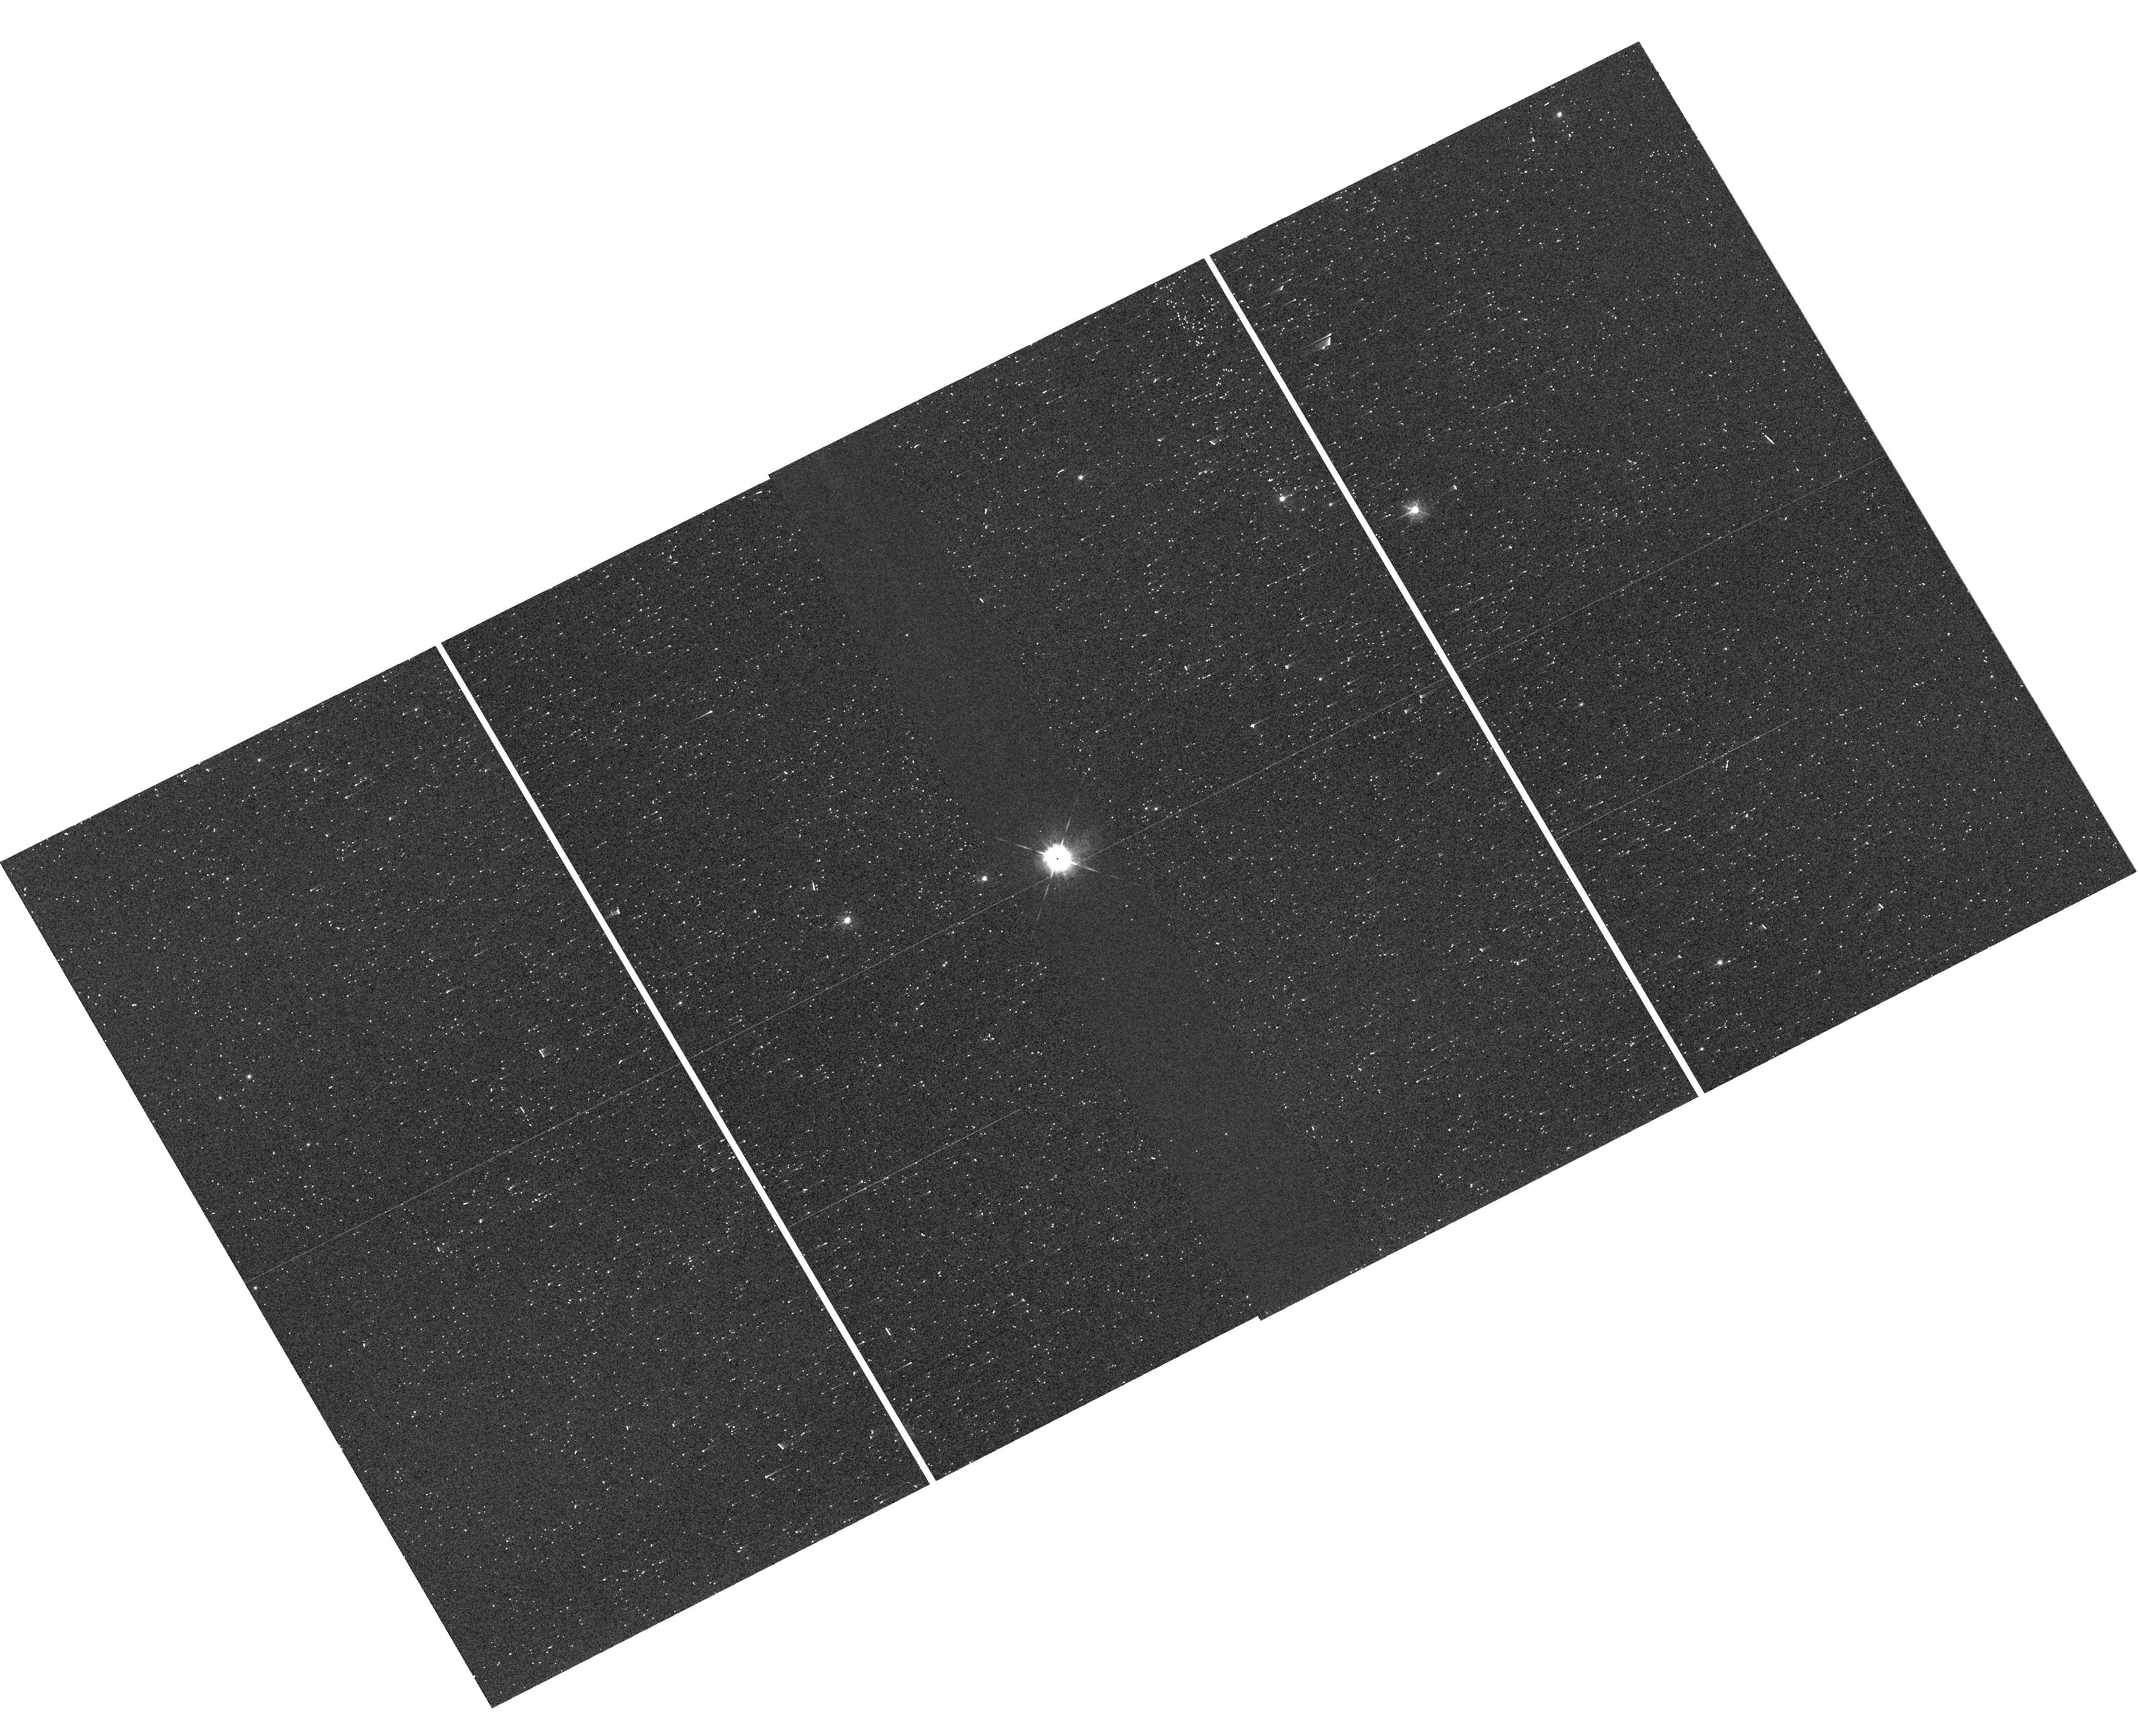
Target: V-SZ-CYG. Instrument: WFC3/UVIS. Filter: F467M. Exposure: 1 min. Observation ID: hst_14648_09_wfc3_uvis_f467m_id5d09

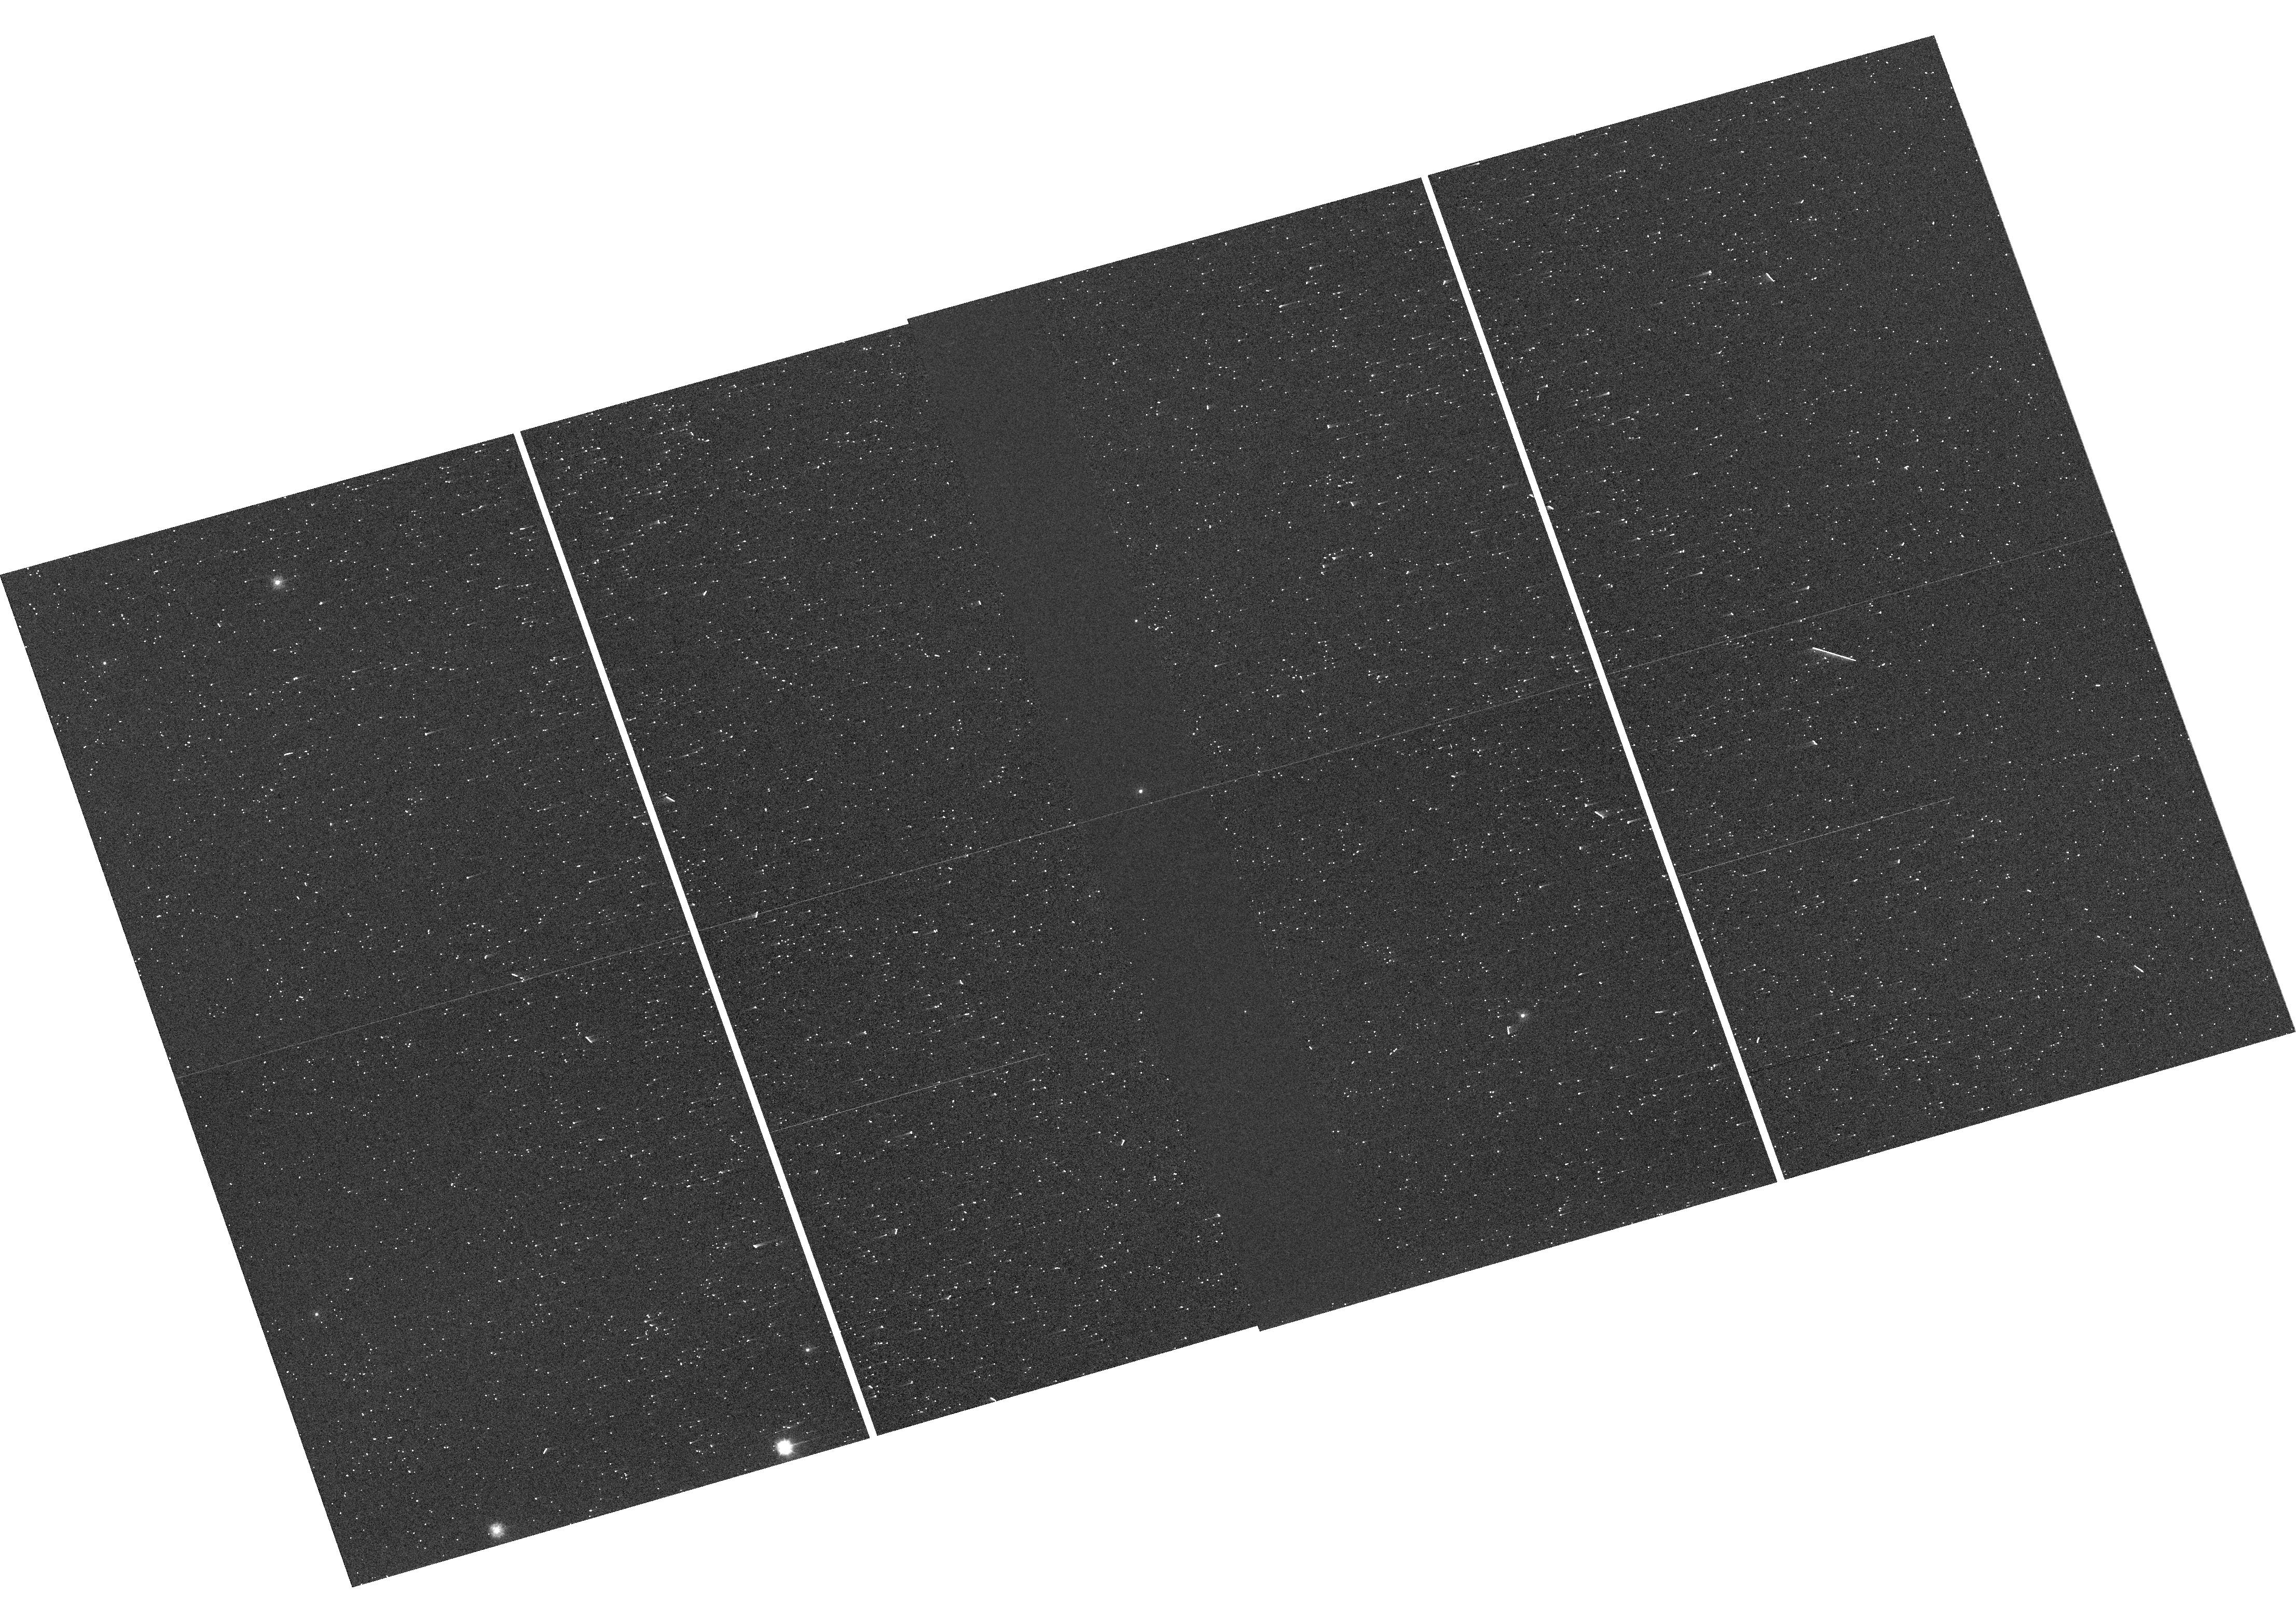
Target: V-DD-CAS. Instrument: WFC3/UVIS. Filter: F275W. Exposure: 1 min. Observation ID: hst_14648_17_wfc3_uvis_f275w_id5d17

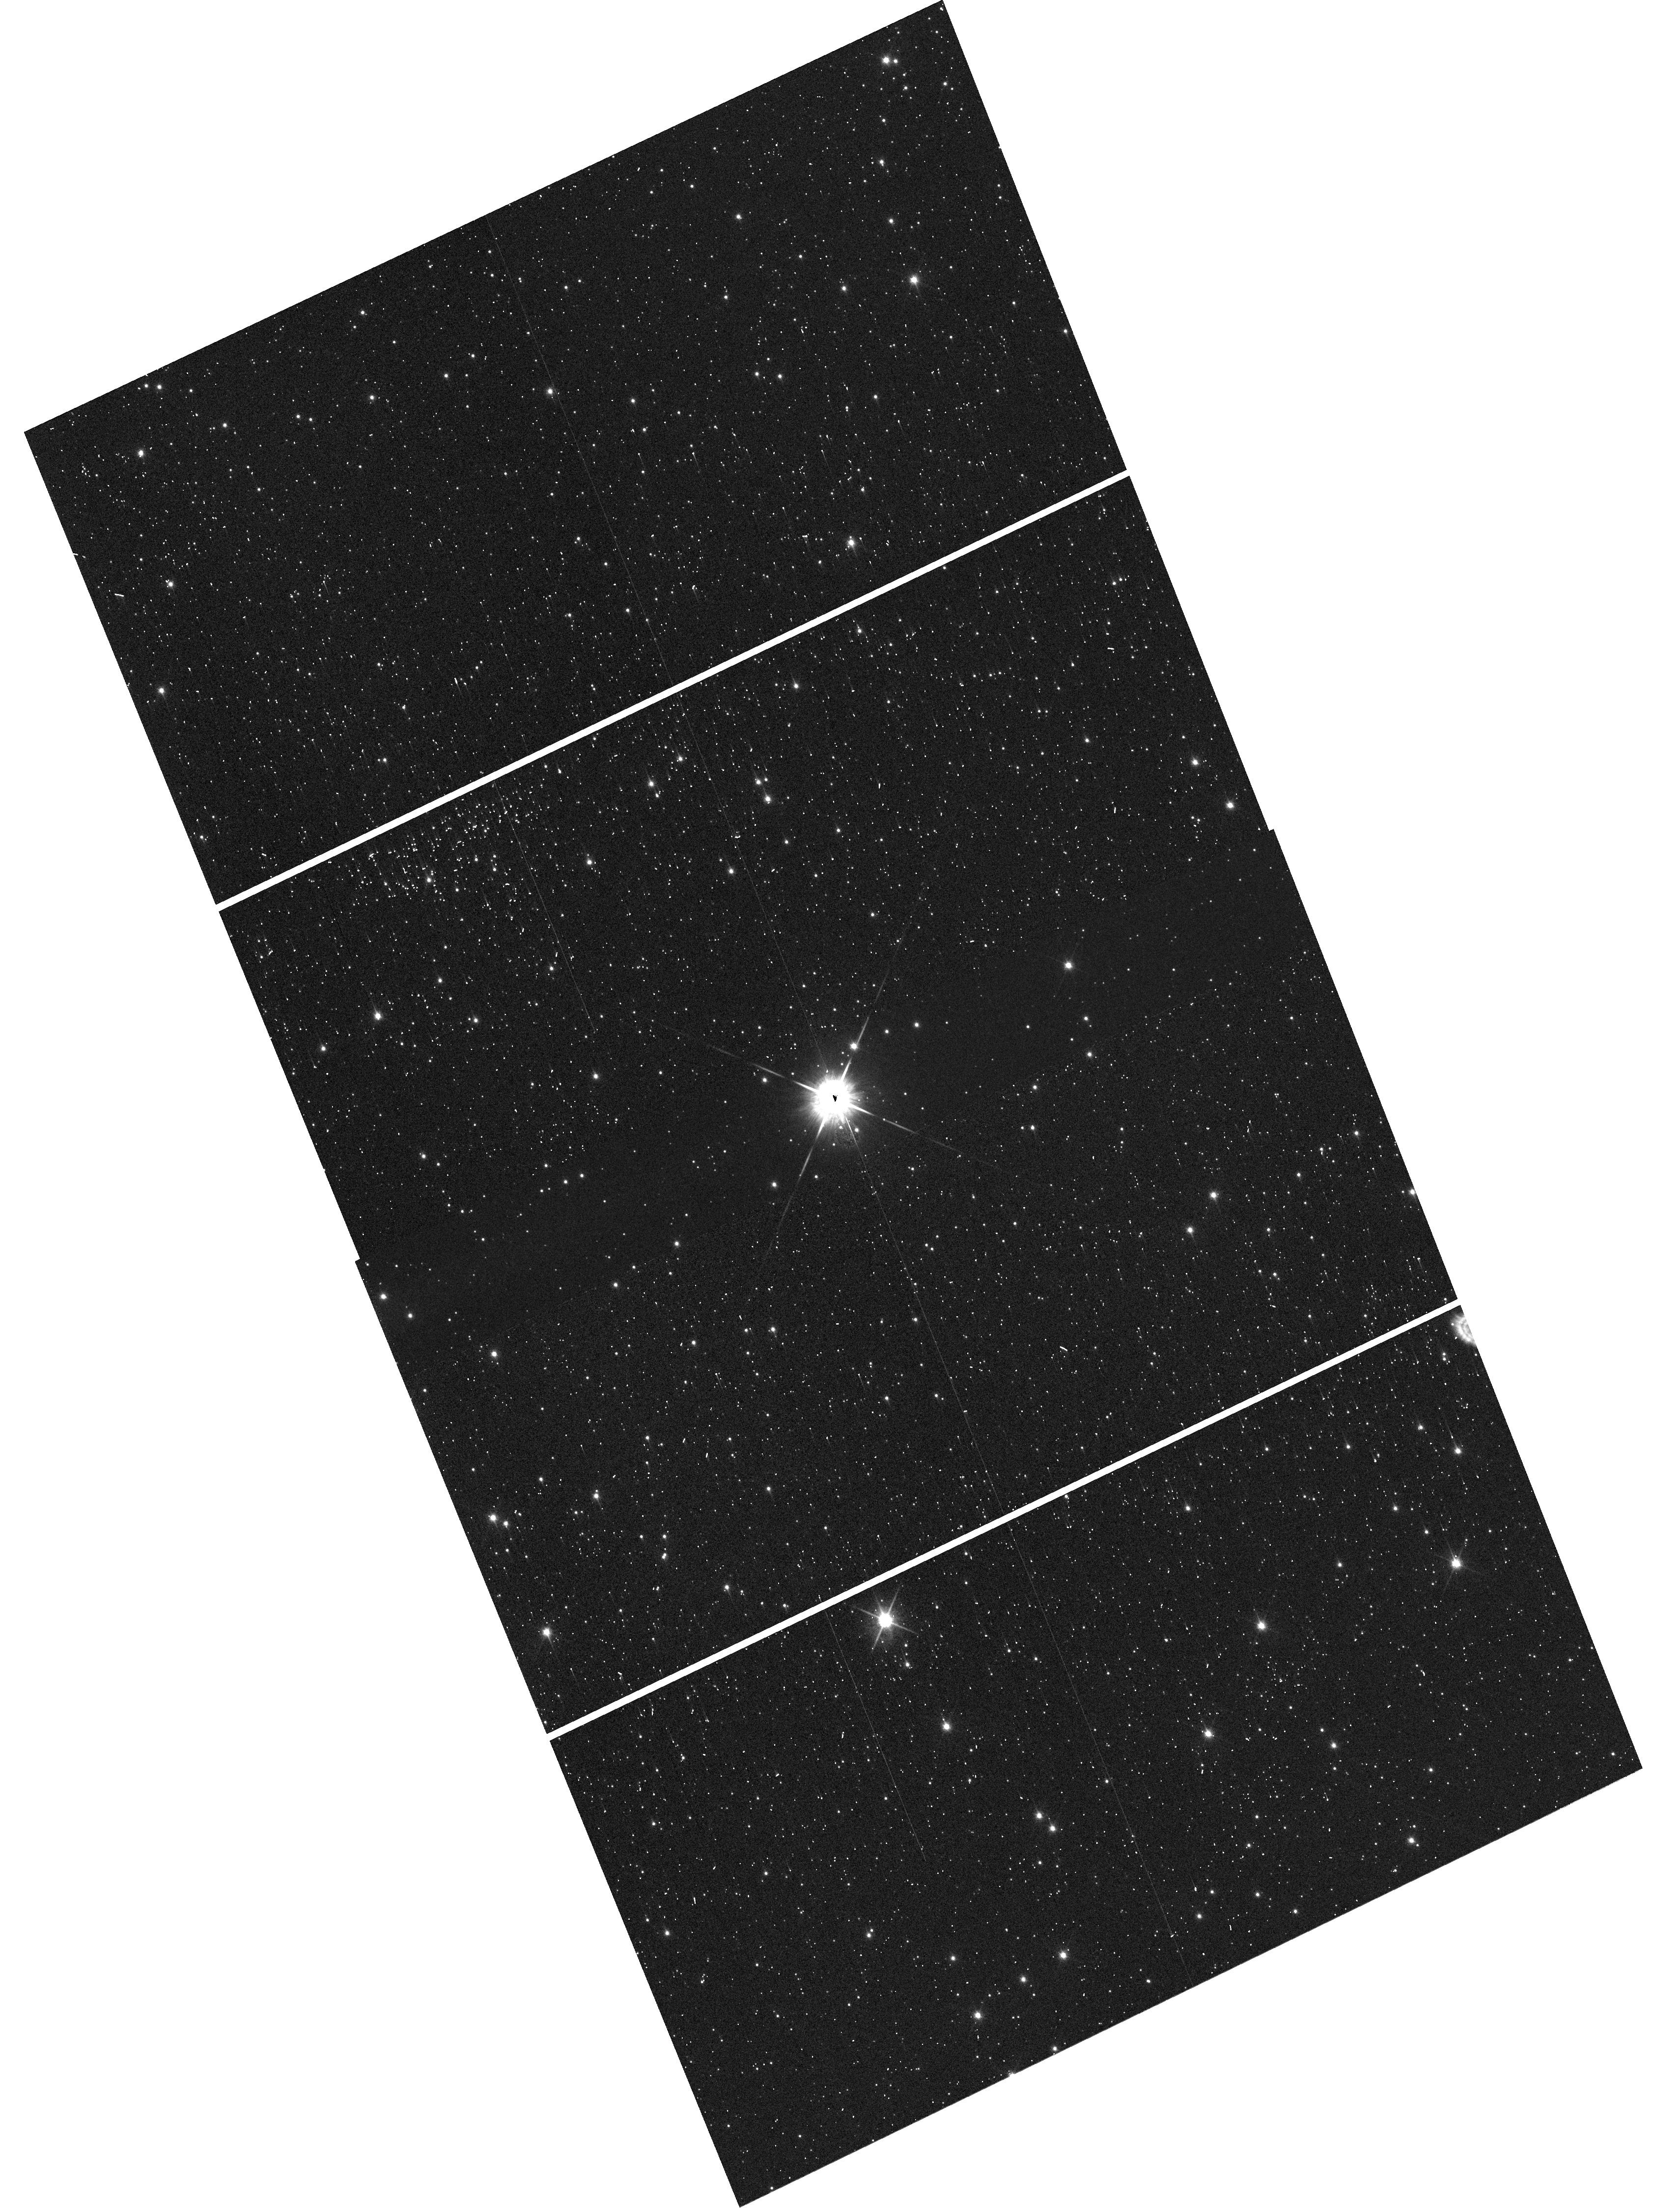
Target: V-XY-CAR. Instrument: WFC3/UVIS. Filter: F850LP. Exposure: 1 min. Observation ID: hst_14648_22_wfc3_uvis_f850lp_id5d22

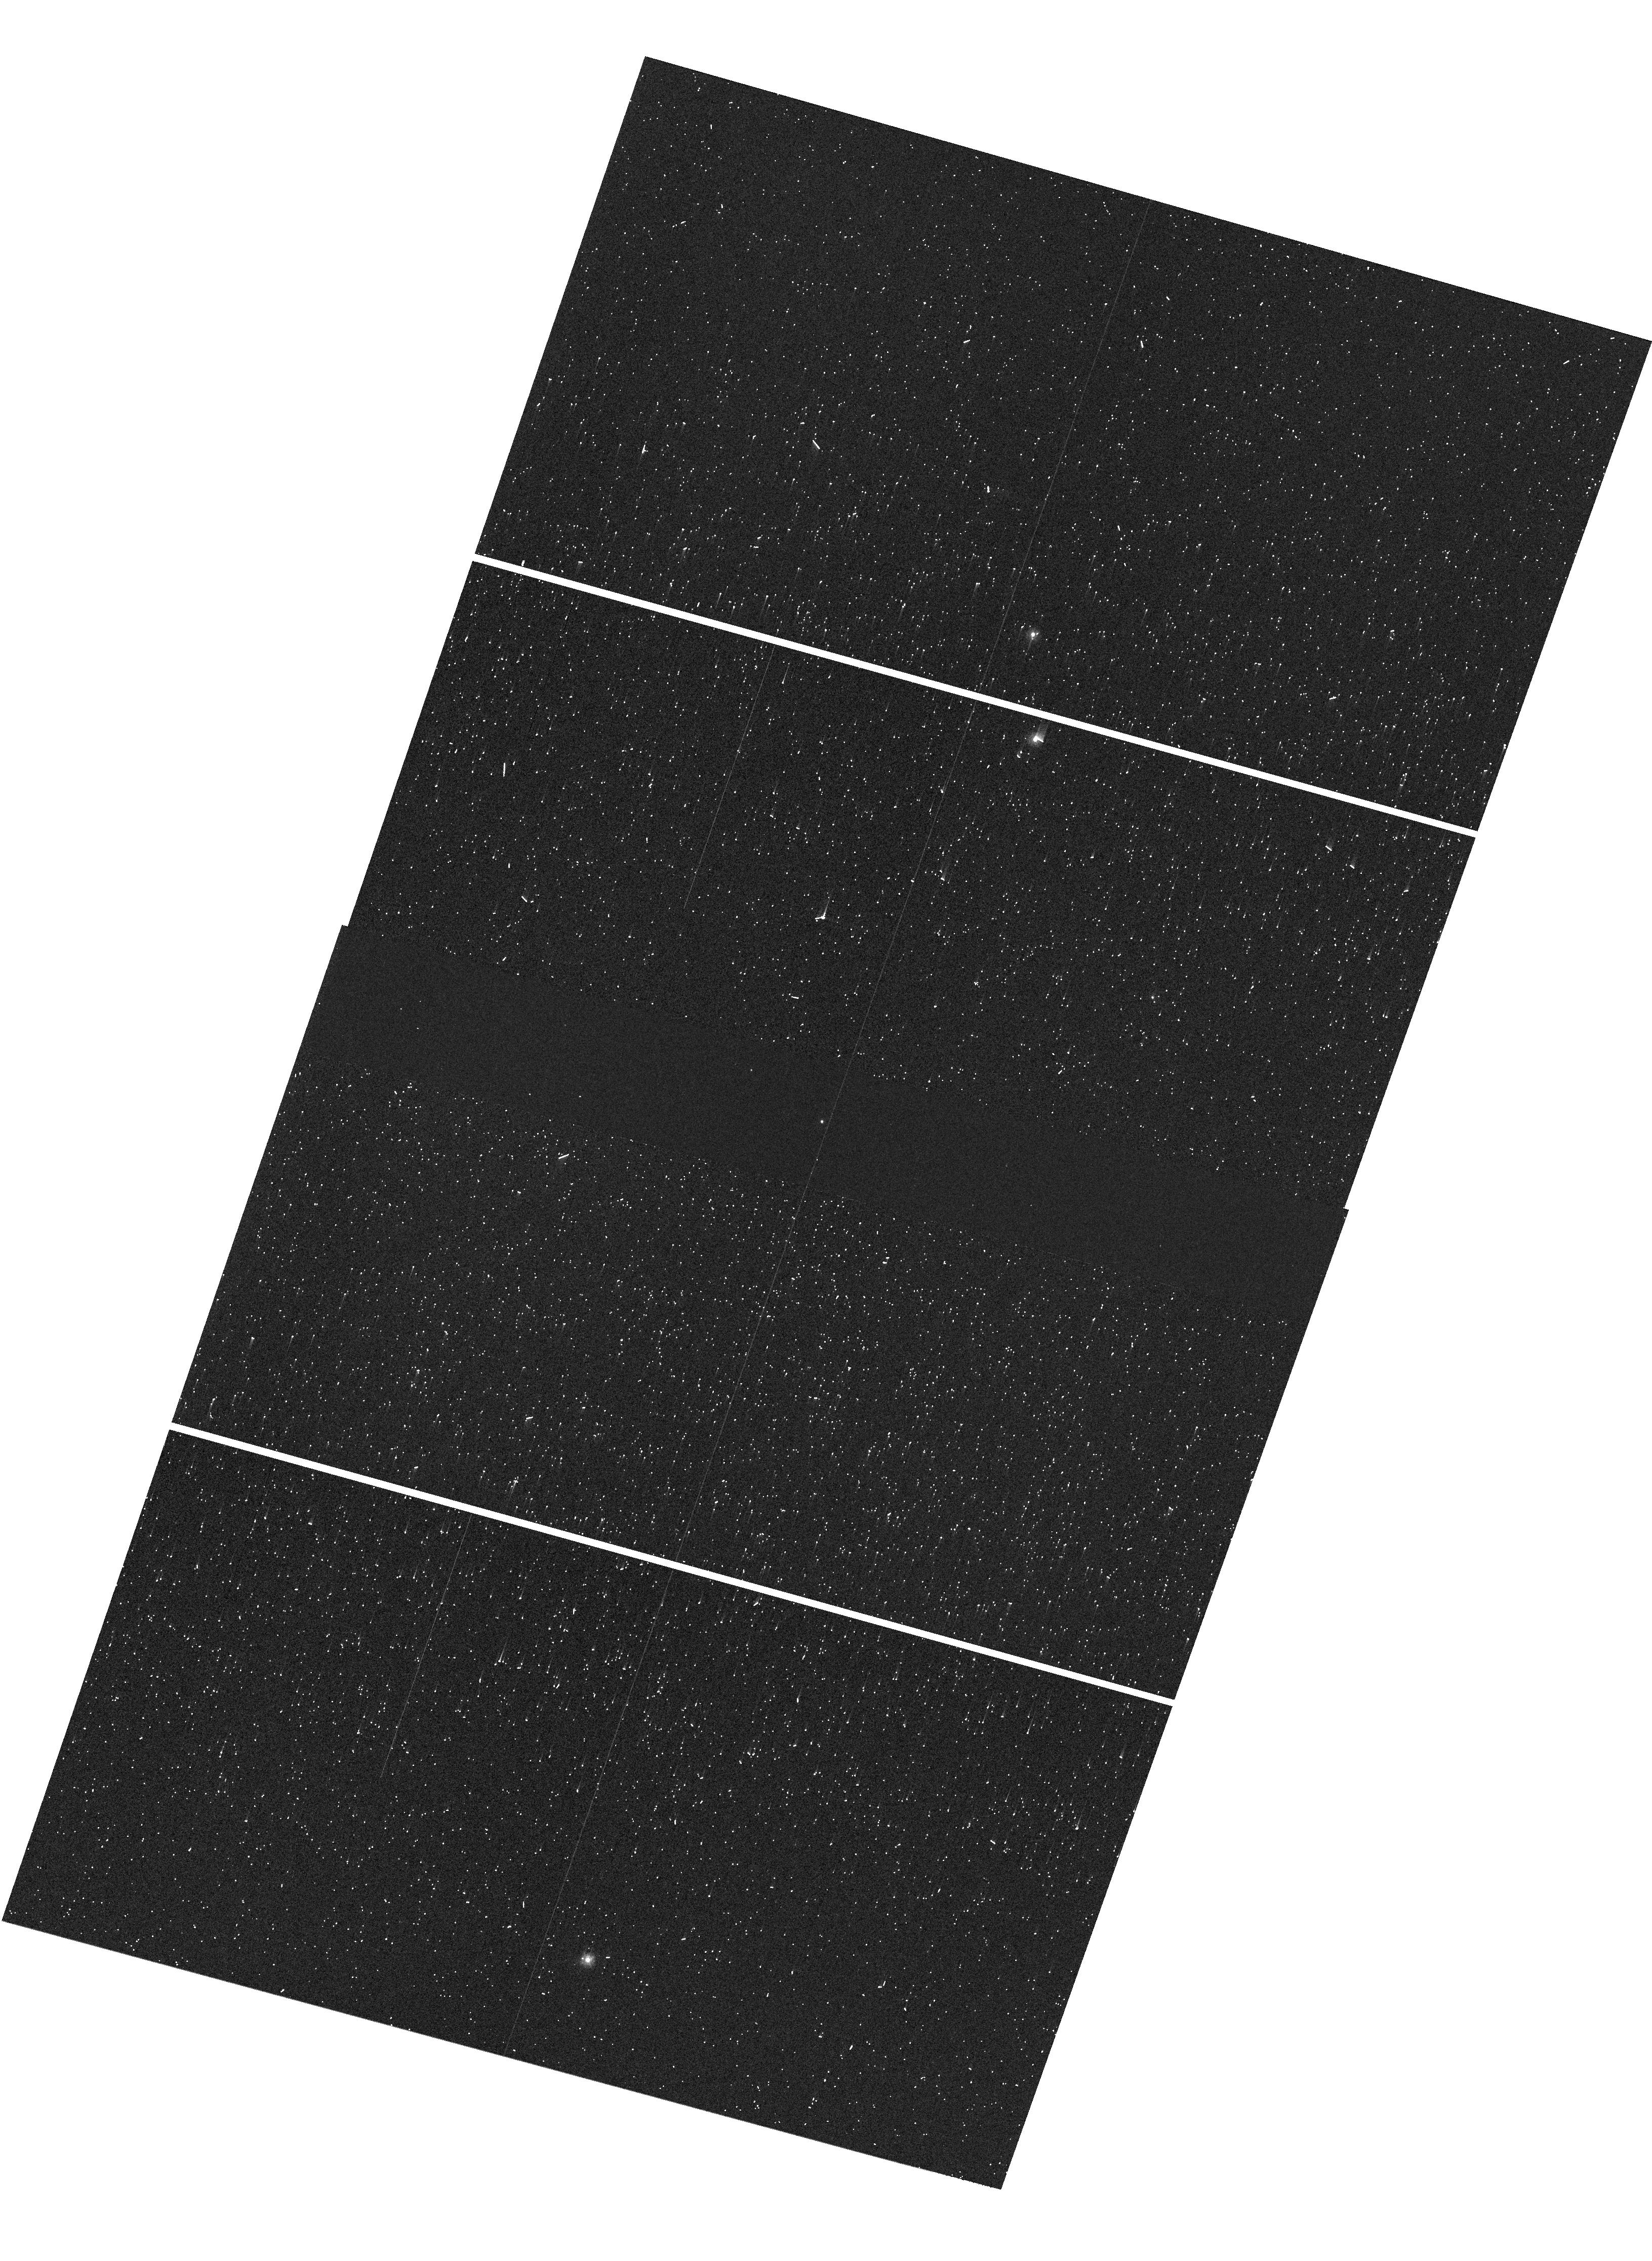
Target: V-SS-CMA. Instrument: WFC3/UVIS. Filter: F275W. Exposure: 1 min. Observation ID: hst_14648_06_wfc3_uvis_f275w_id5d06

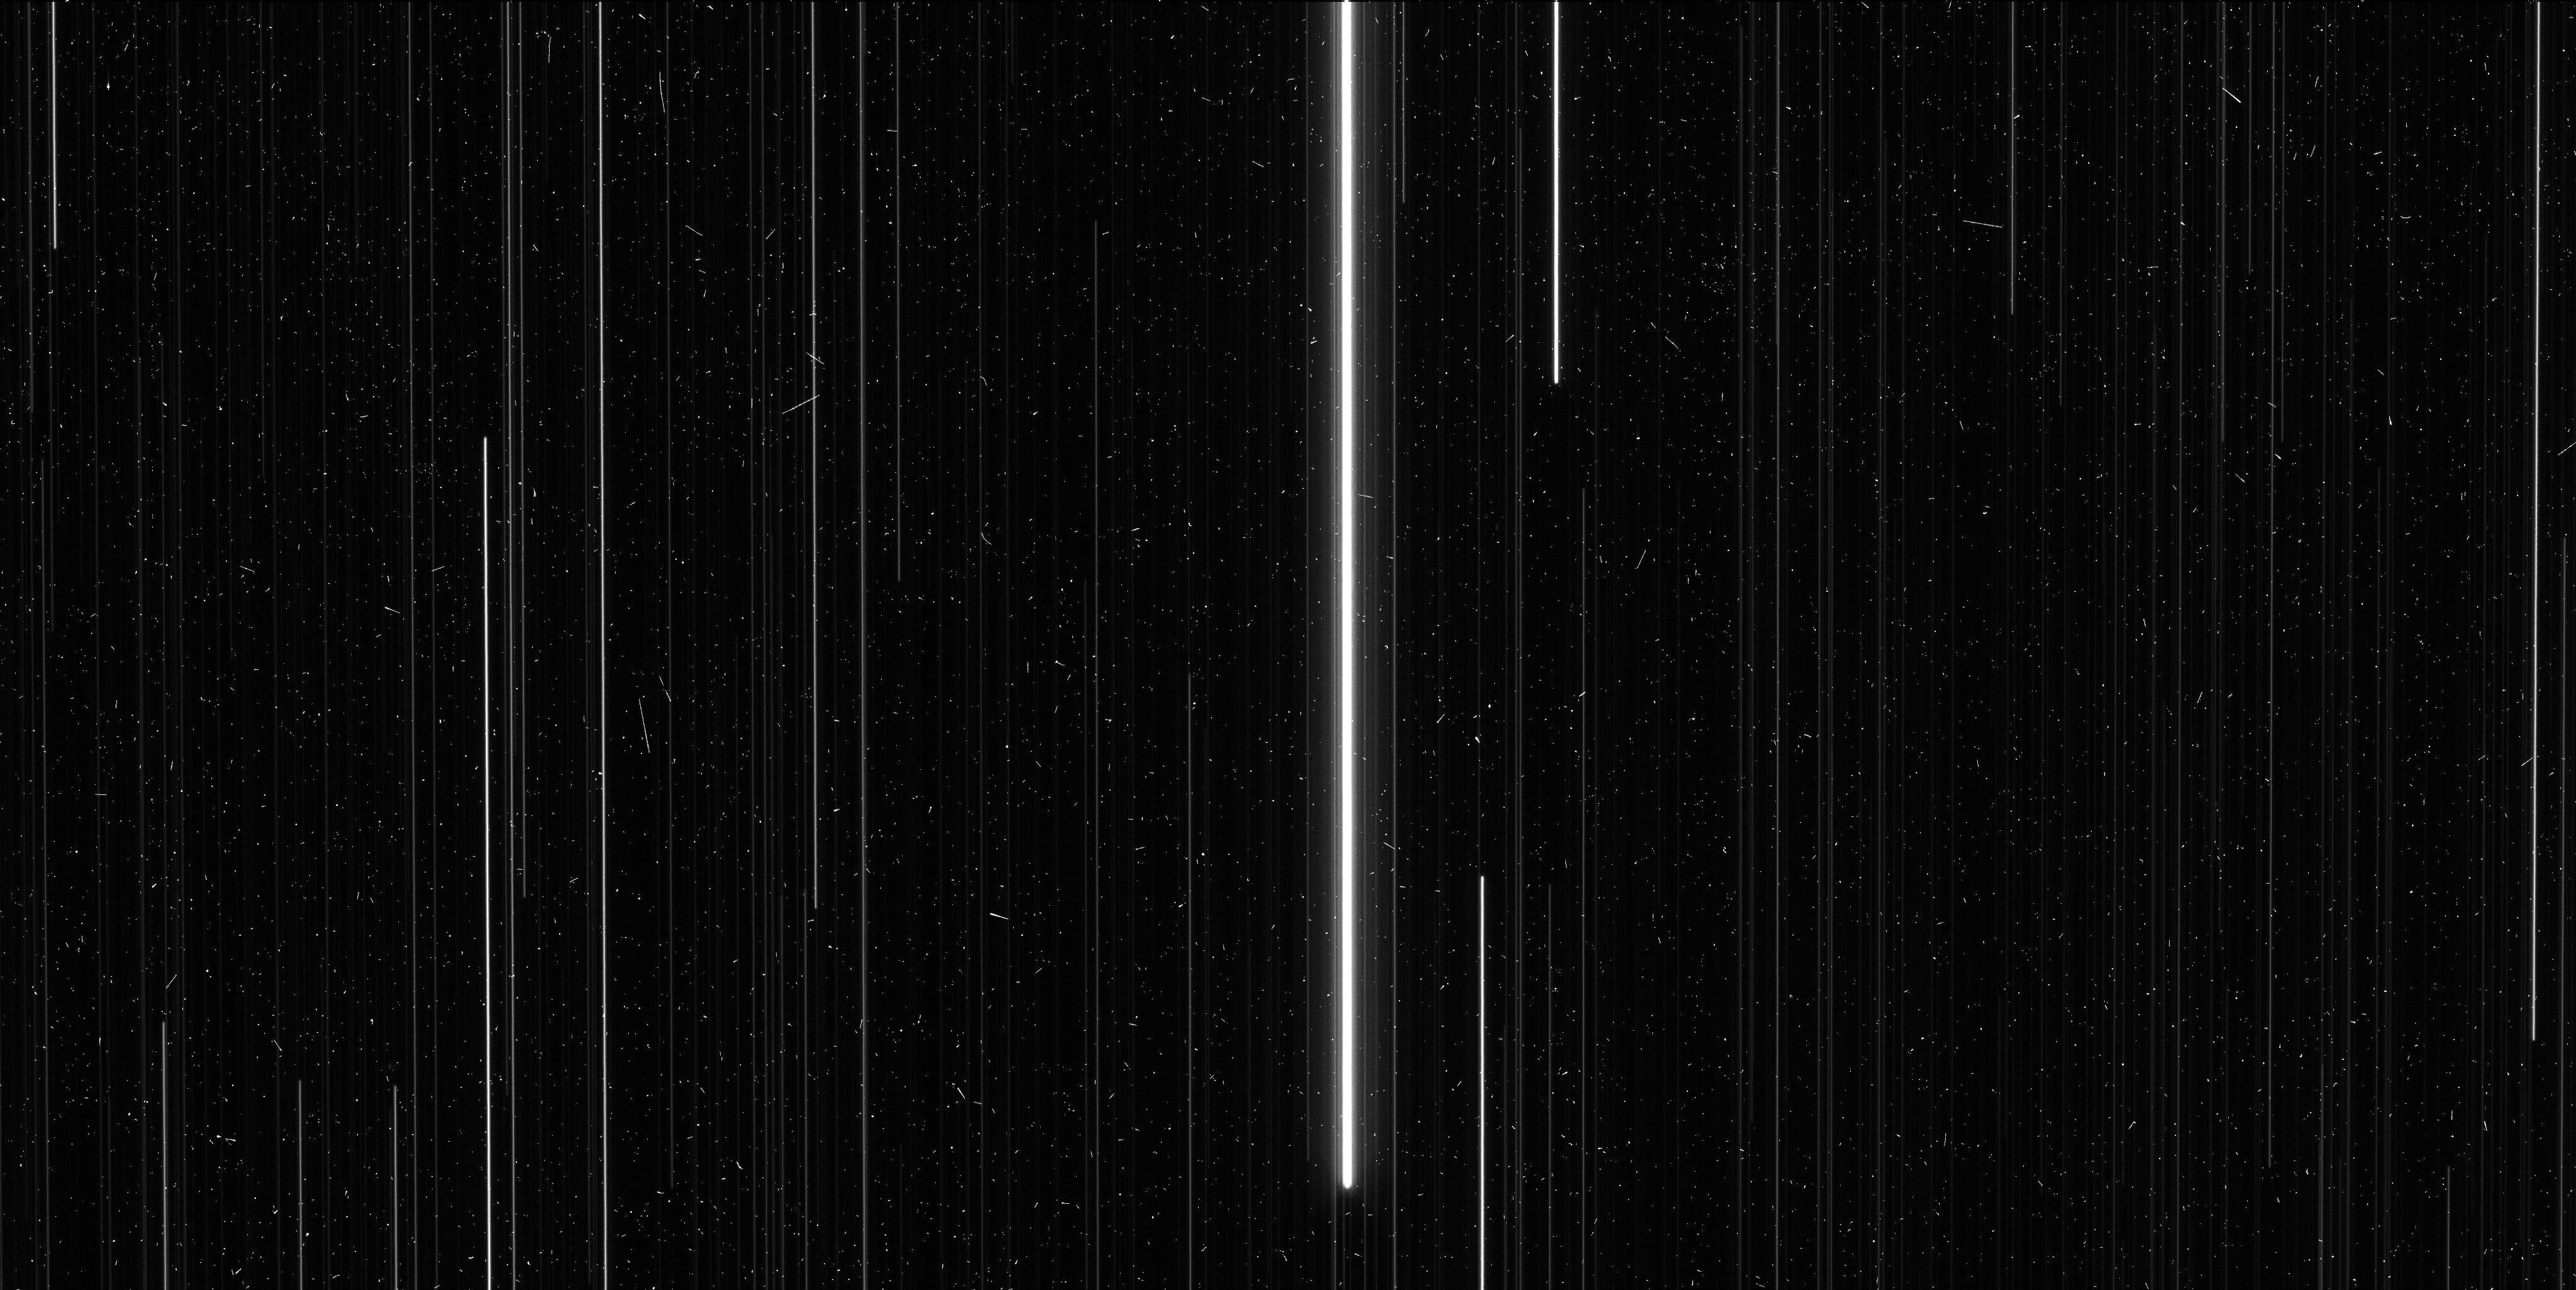
Target: V-Z-SCT. Instrument: WFC3/UVIS. Filter: F621M. Exposure: 6 min. Observation ID: id5d24yfq

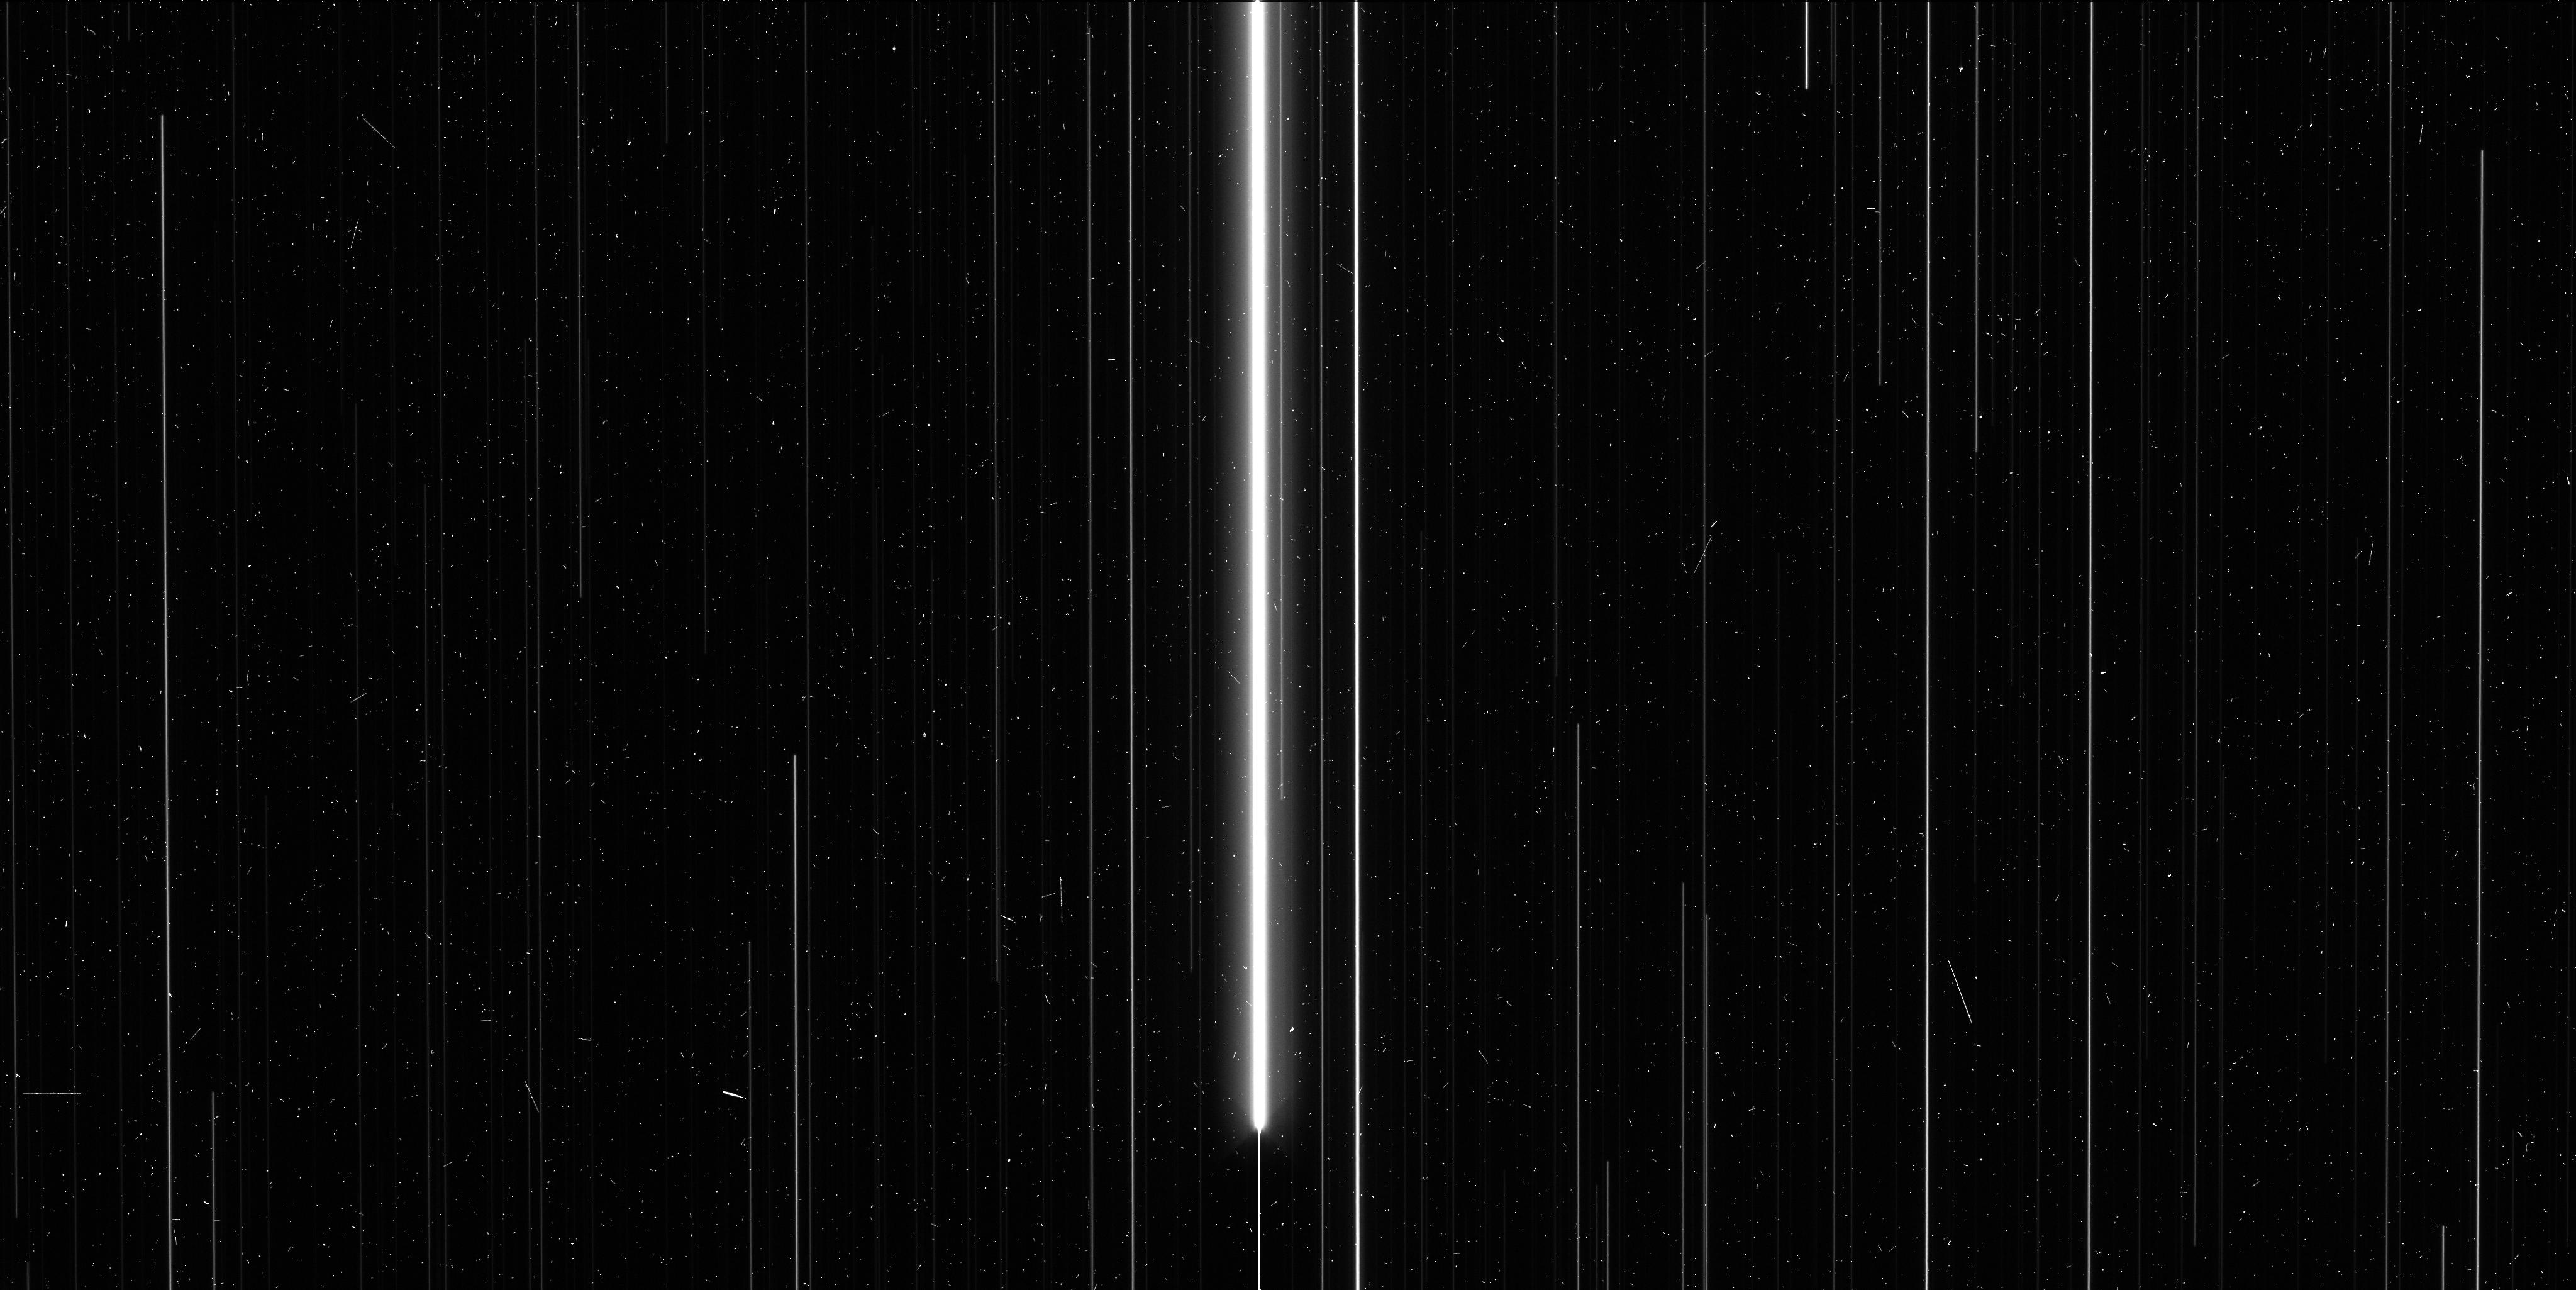
Target: V-CD-CYG. Instrument: WFC3/UVIS. Filter: F606W. Exposure: 6 min. Observation ID: id5d10x1q

A New Threshold of Precision, 30 micro-arcsecond Parallaxes and Beyond (PI: Riess, Adam)

The ESA Gaia mission is poised to dramatically tighten the distance scale for all stellar types, with a billion Milky Way parallaxes reaching 10 microarcseconds for V<12 mag, 20 microarcseconds at V=15, and 200 microarcseconds at V=20. These data will have enormous impact on nearly any investigation that makes use of stellar astrophysics, including stellar evolution, galactic archeology, exoplanet characterization, and physical cosmology. Measurements this revolutionary demand a number of independent tests for the presence of systematic errors. We have developed a method that can measure parallaxes of the best-observed stars to 30 microarcseconds with WFC3 using spatial scanning (Riess et al. 2014). We propose to obtain 4 new epochs of spatial-scanning measurements for 9 previously observed fields in order to collect 150 stellar parallaxes and improve the sample mean precision to 30 microarcseconds, sufficient for a meaningful test of Gaia. The proposed doubling of the temporal coverage for these fields will deliver (1) a 40% improvement in the precision of the HST parallaxes which otherwise limit the precision of the comparison, (2) the ability to weed out relevant astrometric binaries which could otherwise pollute a number of parallax measurements and the comparison to Gaia, and (3) a significant overlap in time of the HST and Gaia measurements, insuring that all parallaxes are subject to similar orbital motion in the event of undetected binarity, thus improving the accuracy of the comparison. We propose to follow the old Russian proverb -- trust but verify.